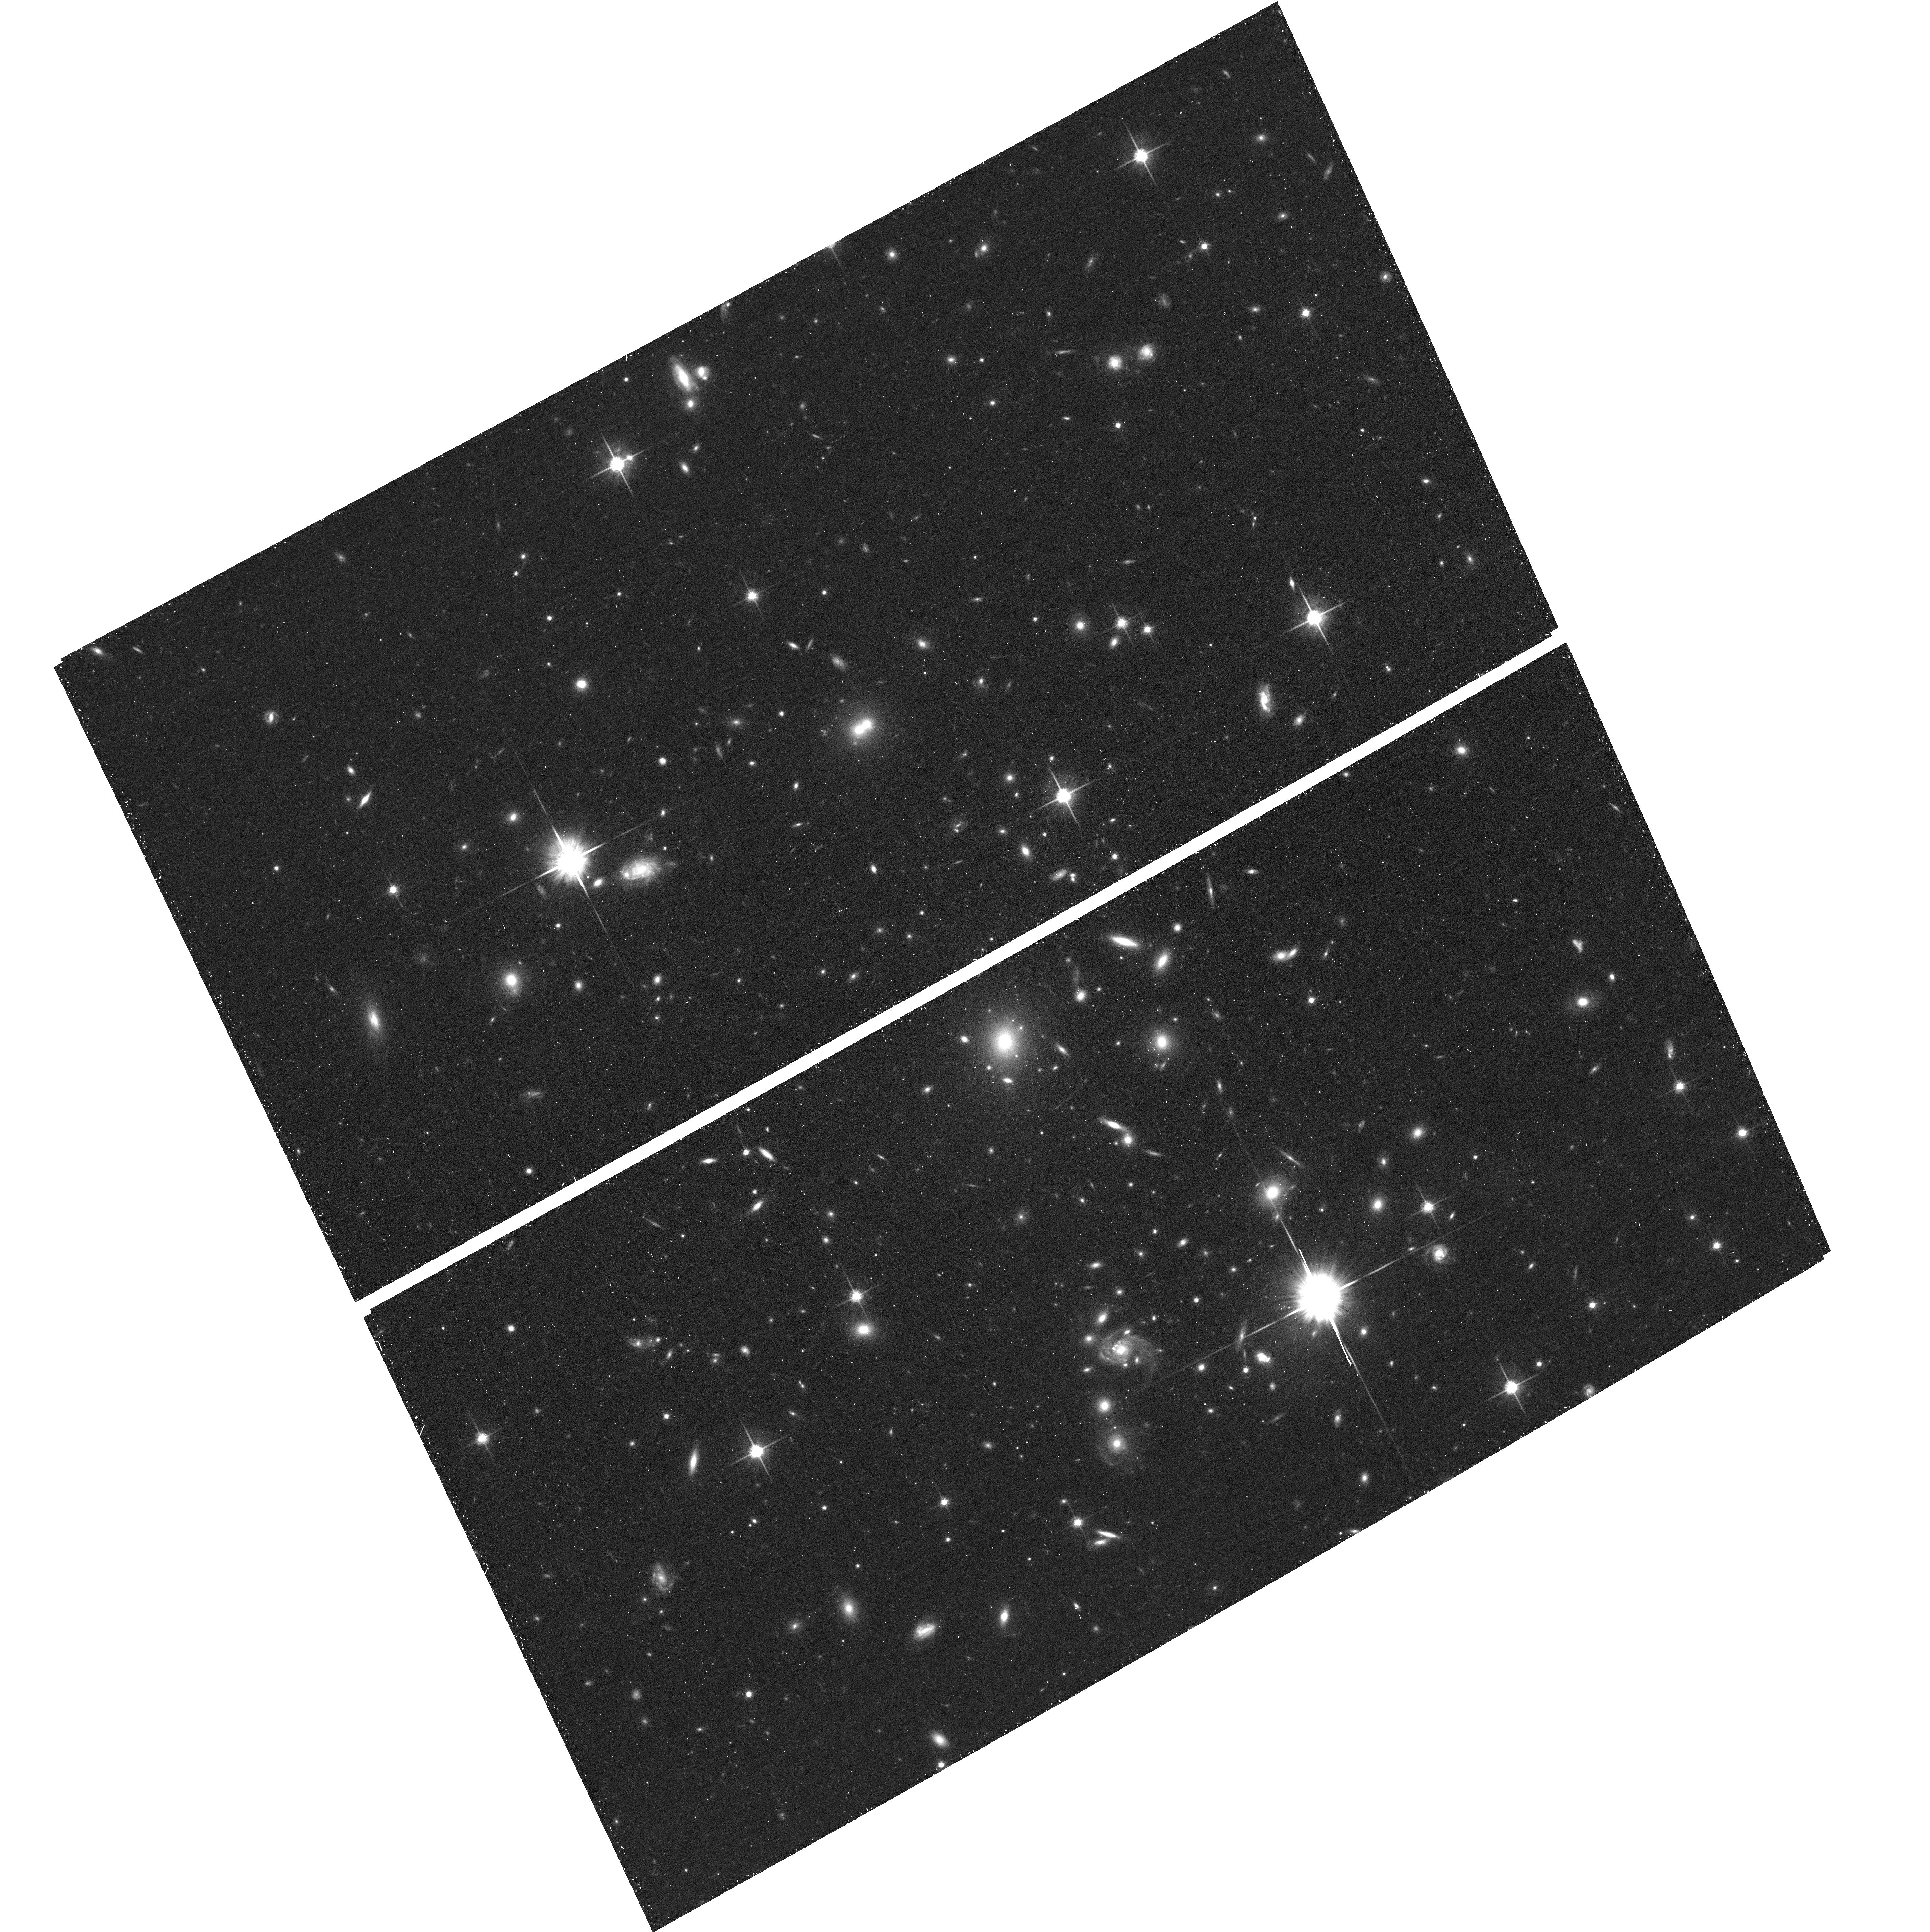
Target: MACS1720+3536. Instrument: ACS/WFC. Filter: F814W. Exposure: 16 min. Observation ID: hst_12455_a3_acs_wfc_f814w_jbsya3

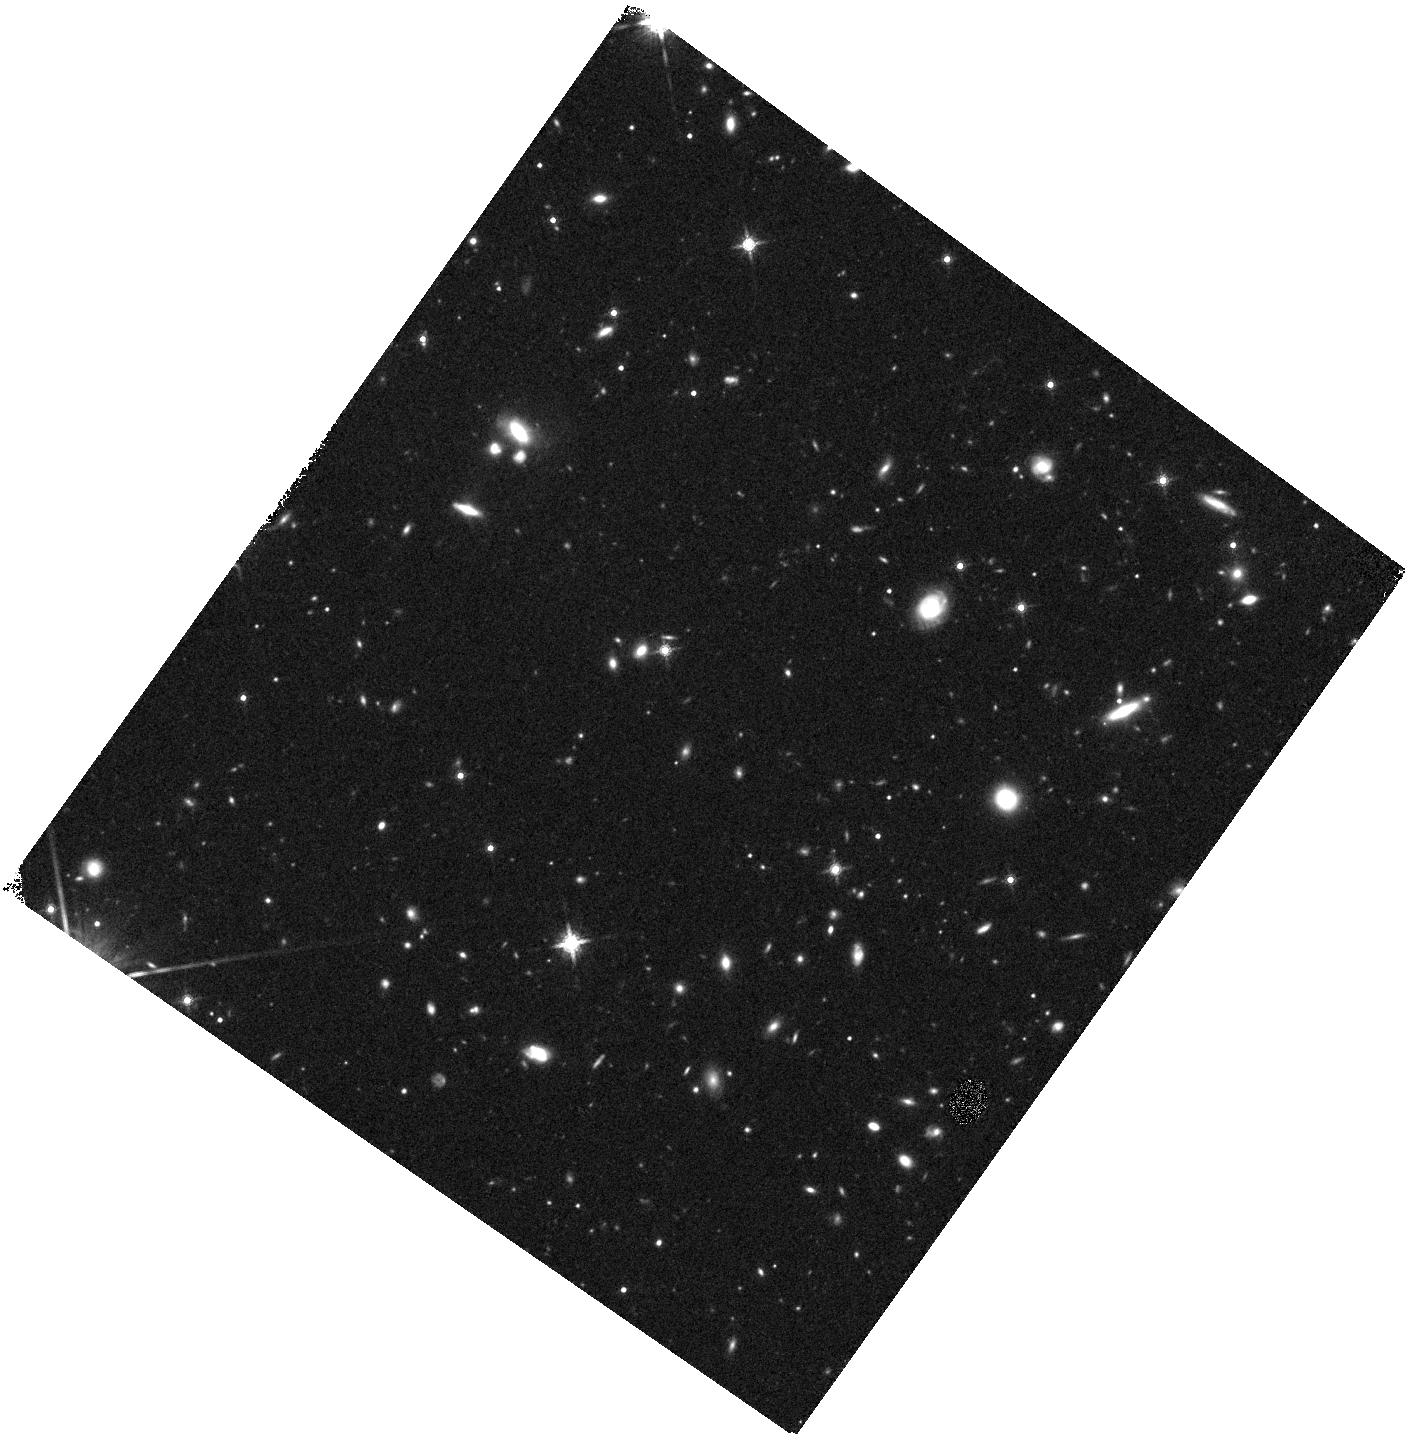
Target: MACS1720-WFC3PAR1. Instrument: WFC3/IR. Filter: F160W. Exposure: 20 min. Observation ID: hst_12455_aa_wfc3_ir_f160w_ibsyaa

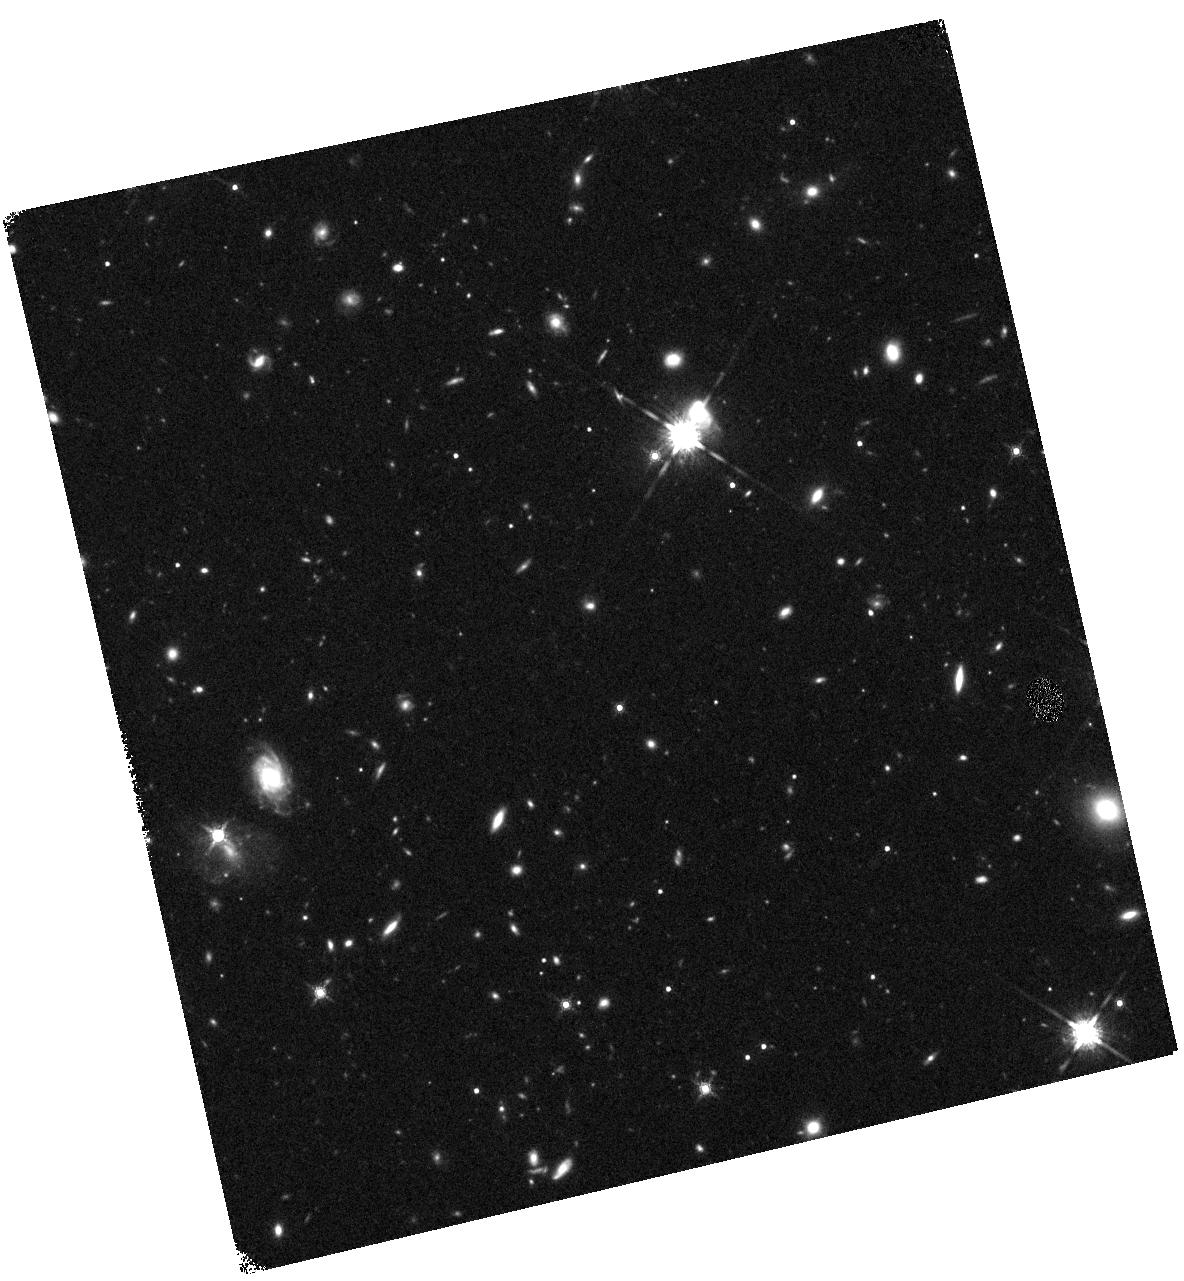
Target: MACS1720-WFC3PAR2. Instrument: WFC3/IR. Filter: F160W. Exposure: 20 min. Observation ID: hst_12455_b7_wfc3_ir_f160w_ibsyb7

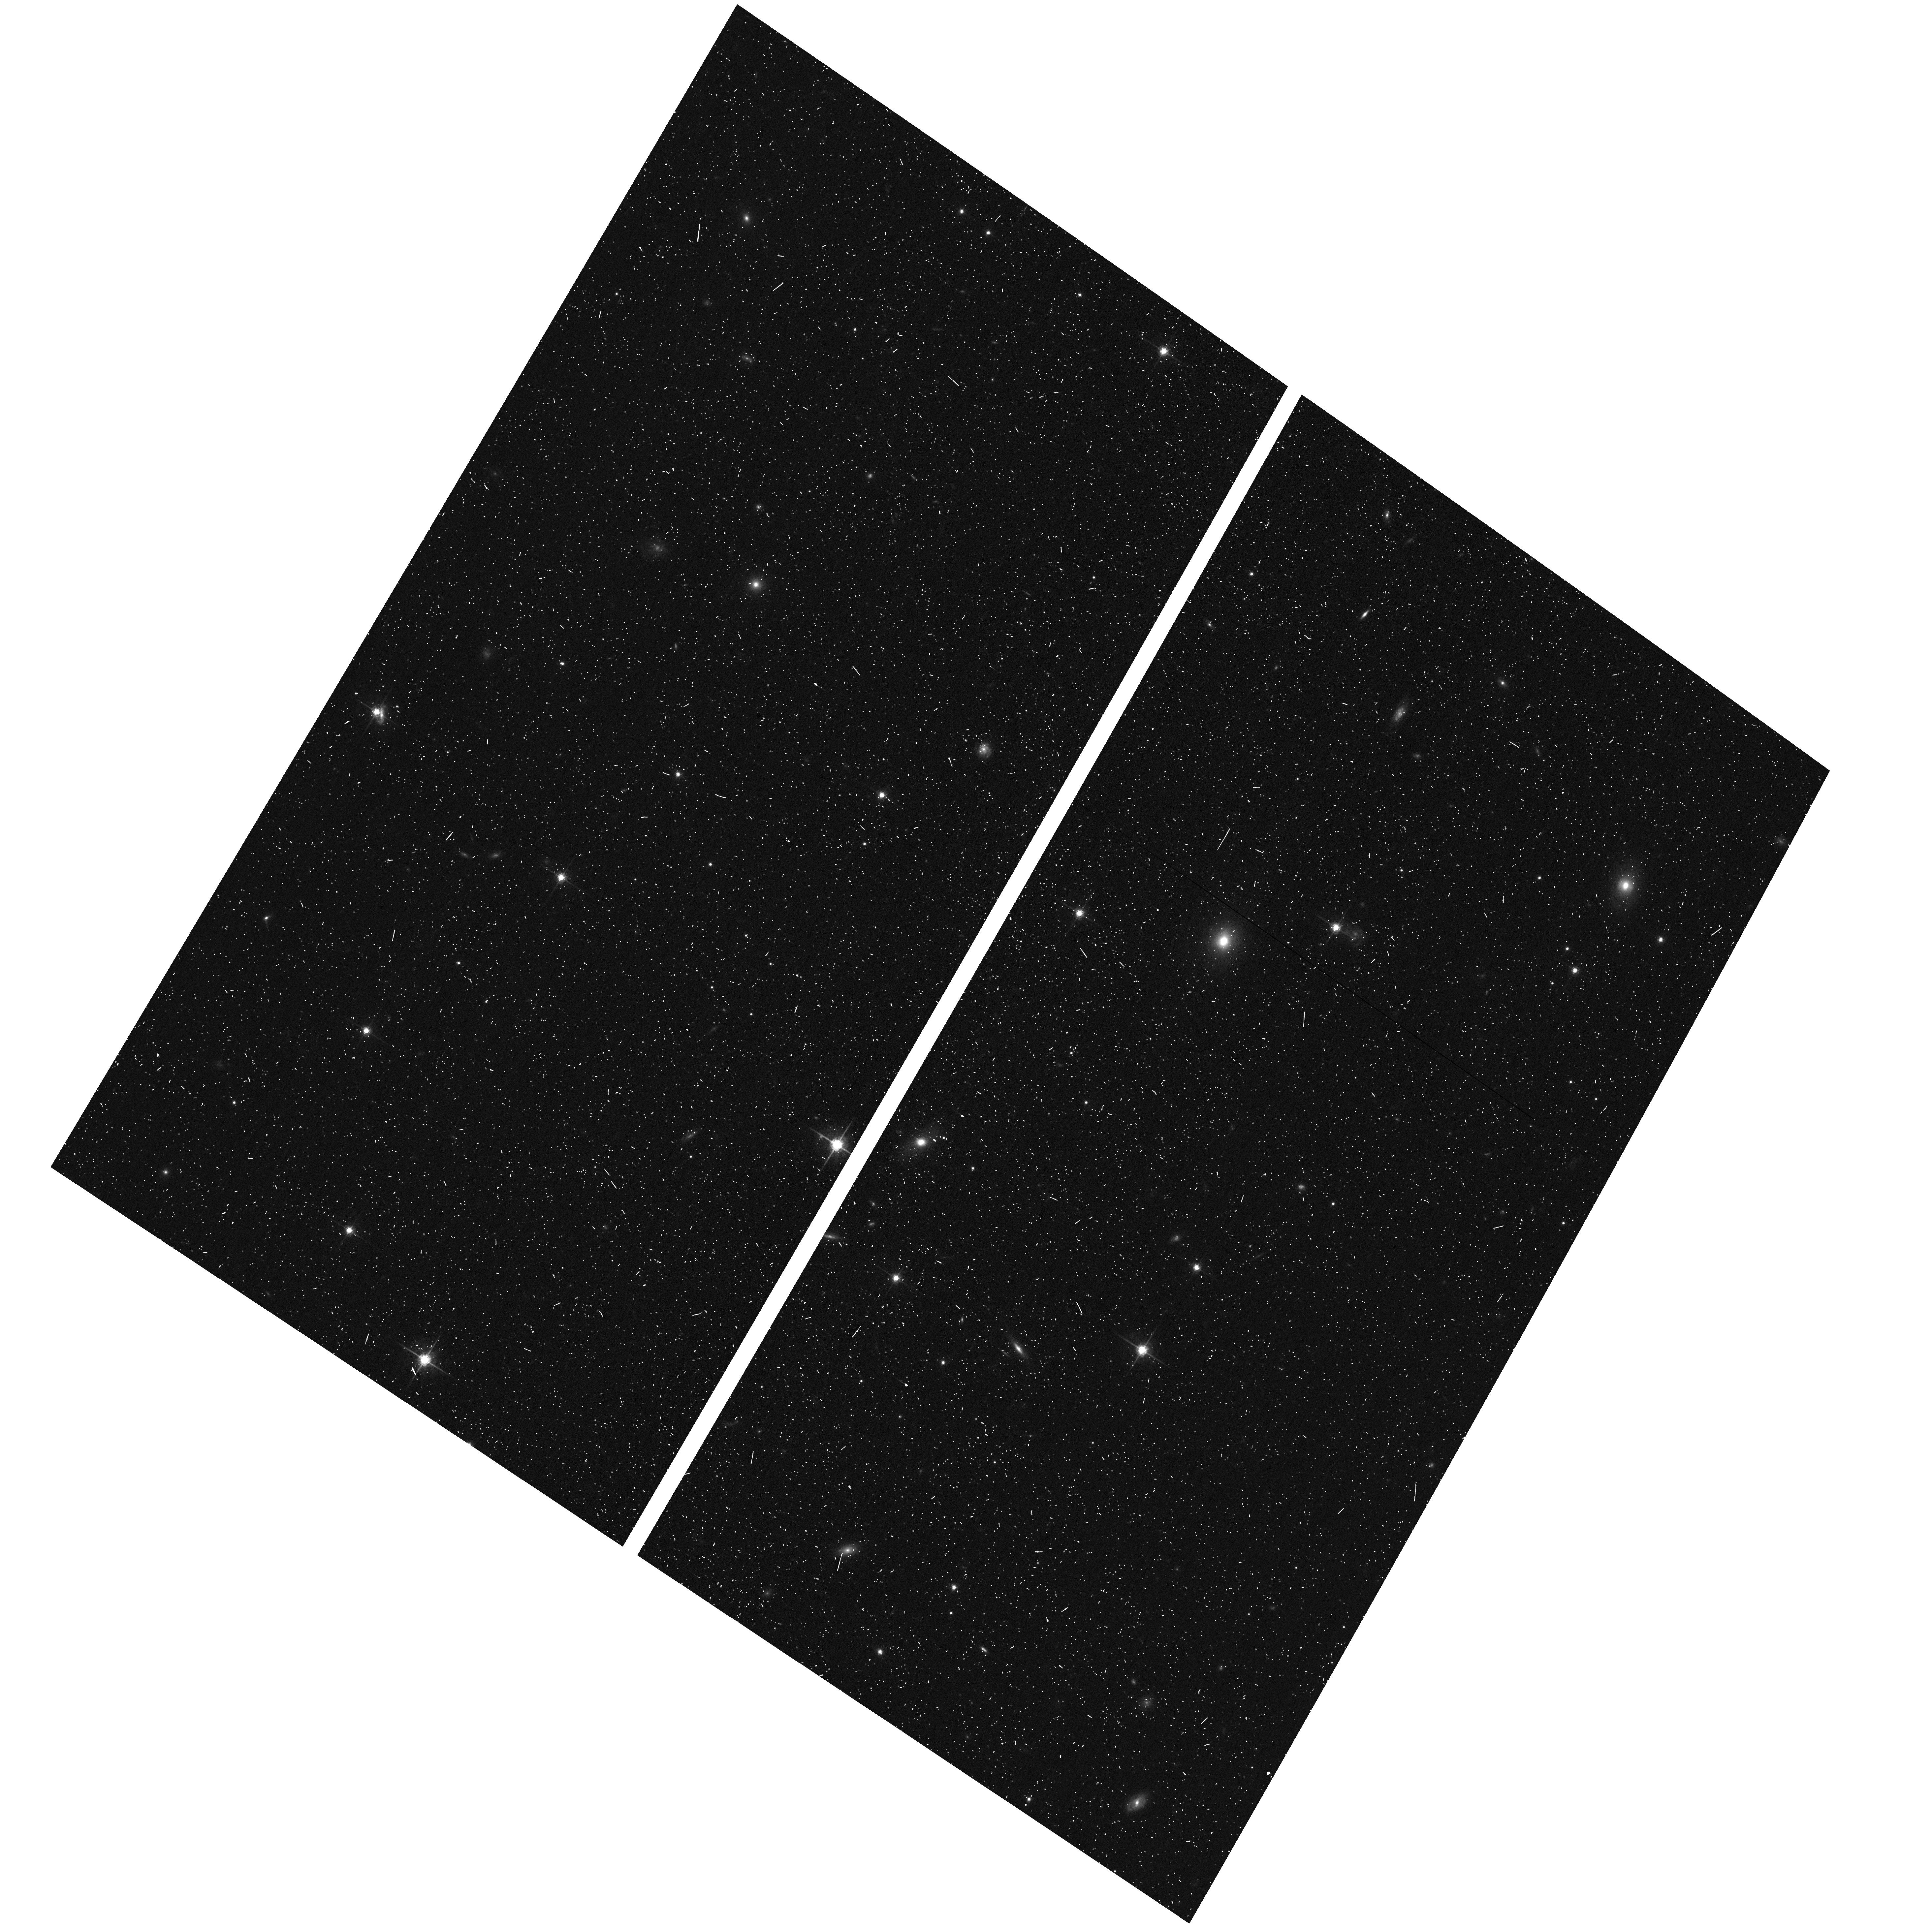
Target: MACS1720-ACSPAR2. Instrument: ACS/WFC. Filter: F775W. Exposure: 7 min. Observation ID: hst_12455_b8_acs_wfc_f775w_jbsyb8

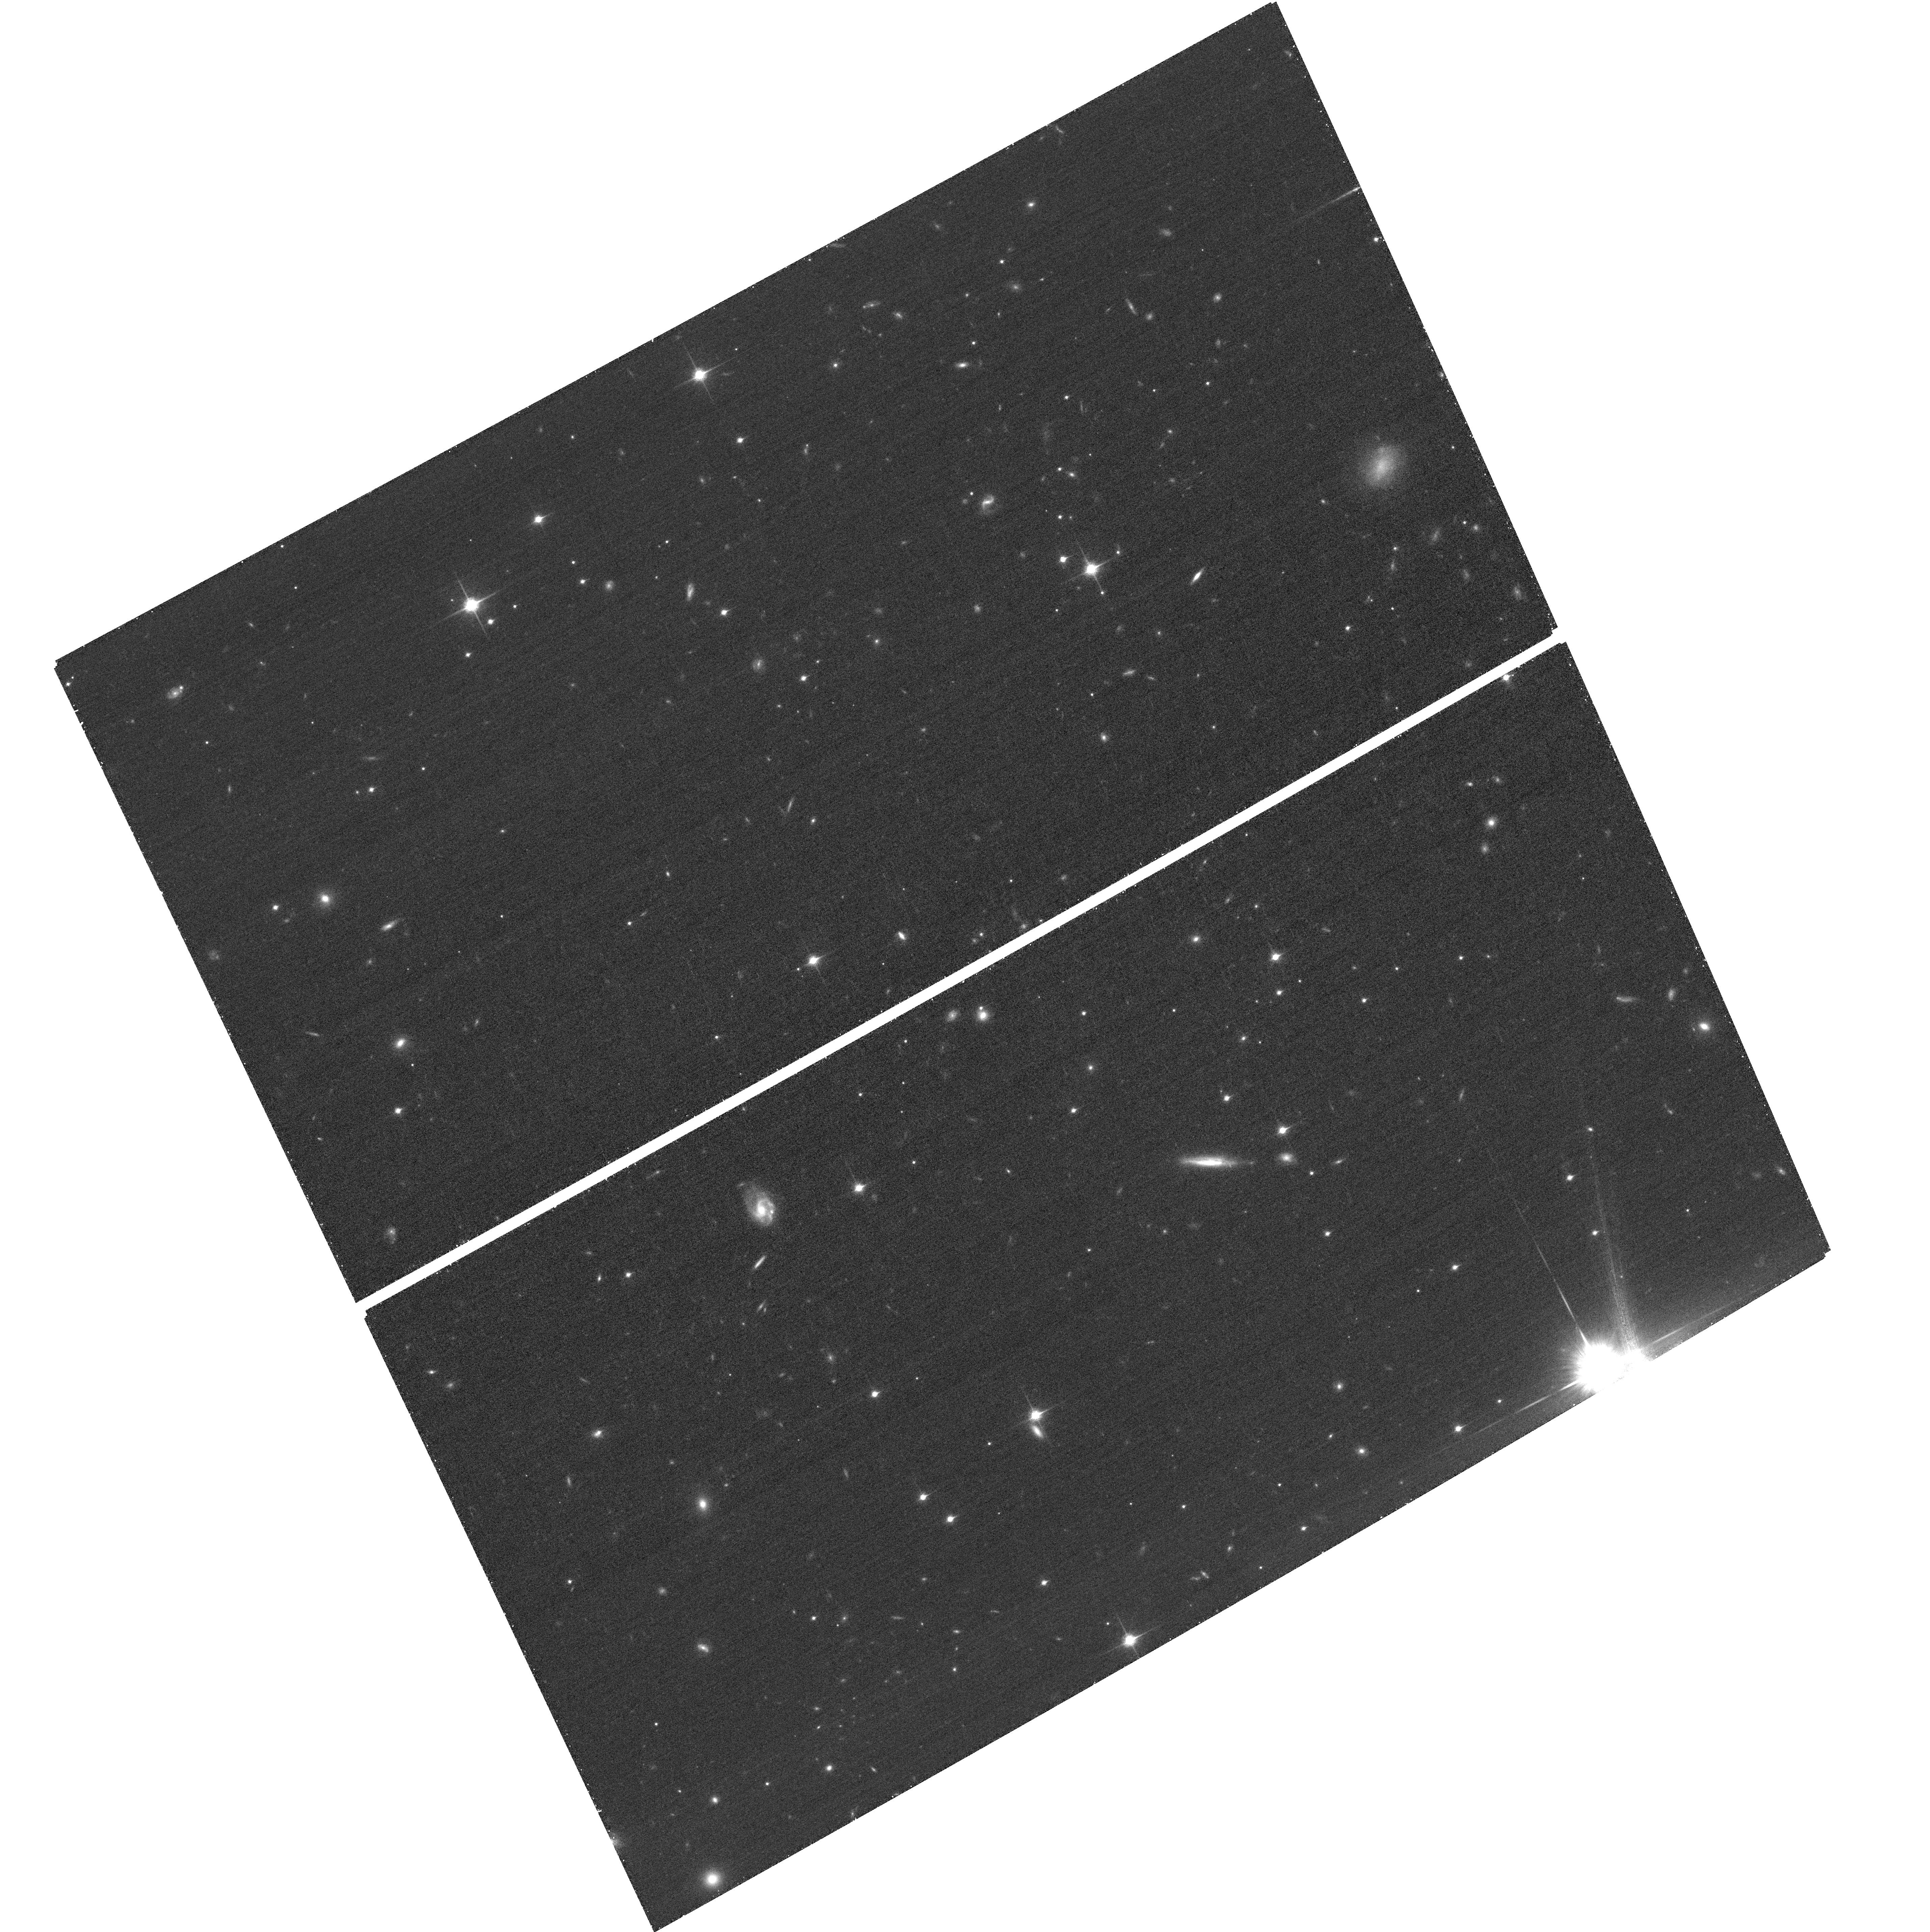
Target: MACS1720-ACSPAR1. Instrument: ACS/WFC. Filter: F850LP. Exposure: 25 min. Observation ID: hst_12455_a4_acs_wfc_f850lp_jbsya4

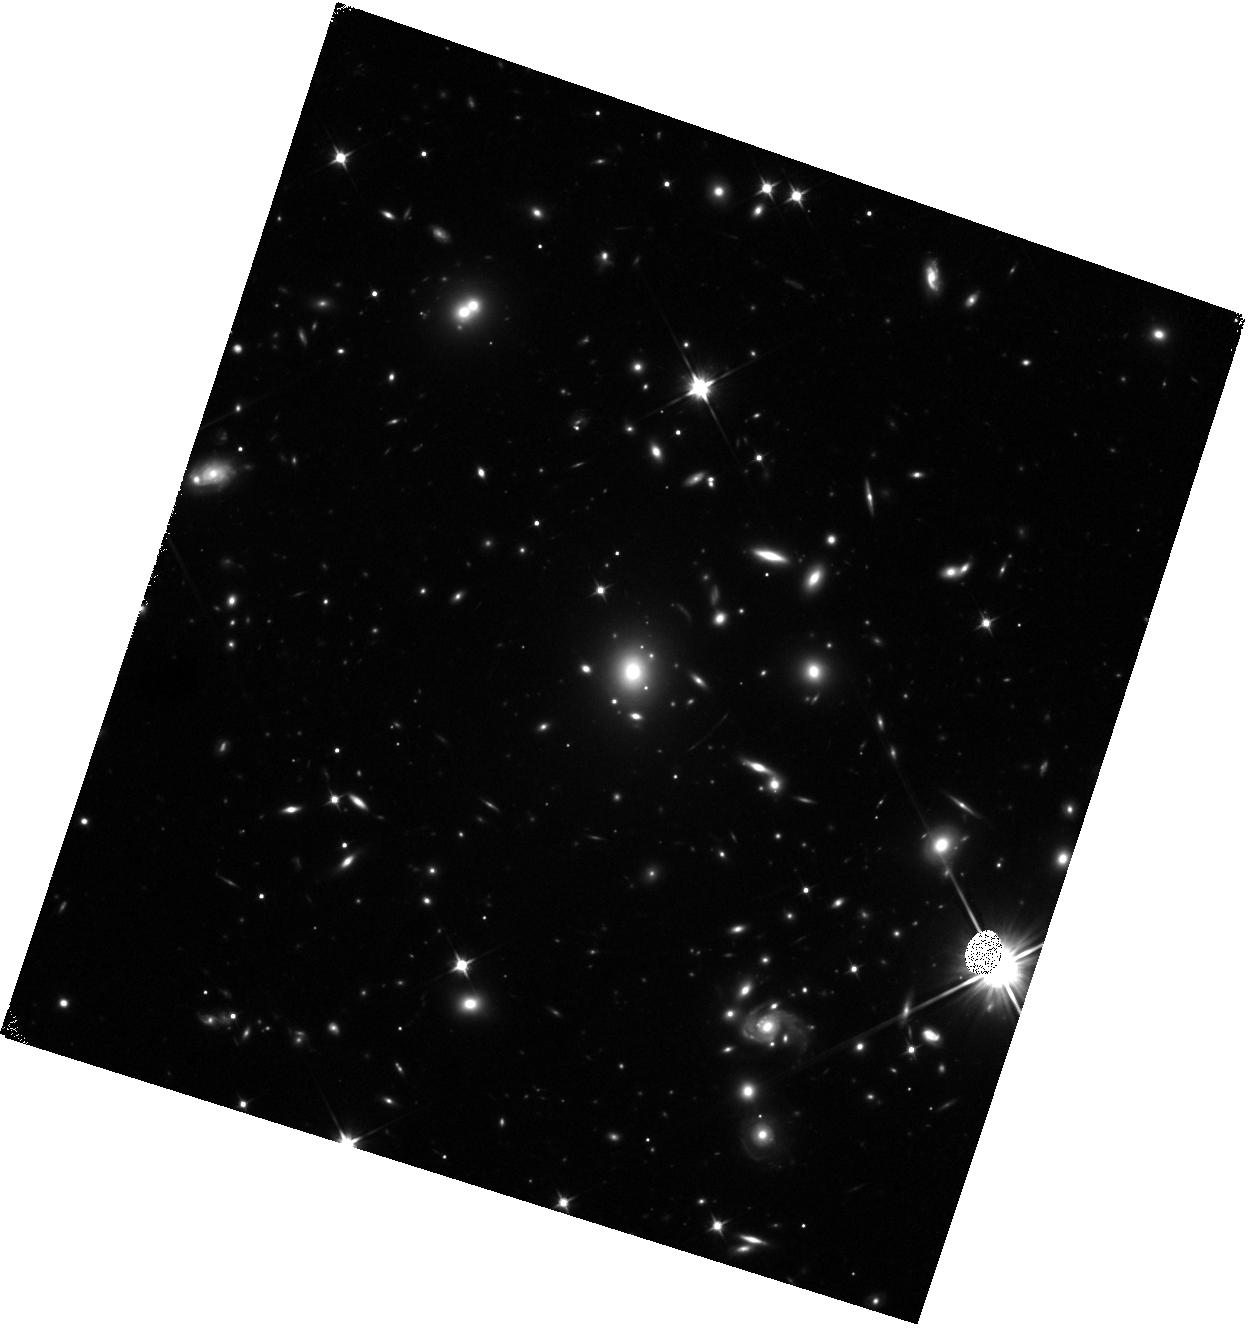
Target: MACS1720+3536. Instrument: WFC3/IR. Filter: F110W. Exposure: 23 min. Observation ID: hst_12455_a2_wfc3_ir_f110w_ibsya2

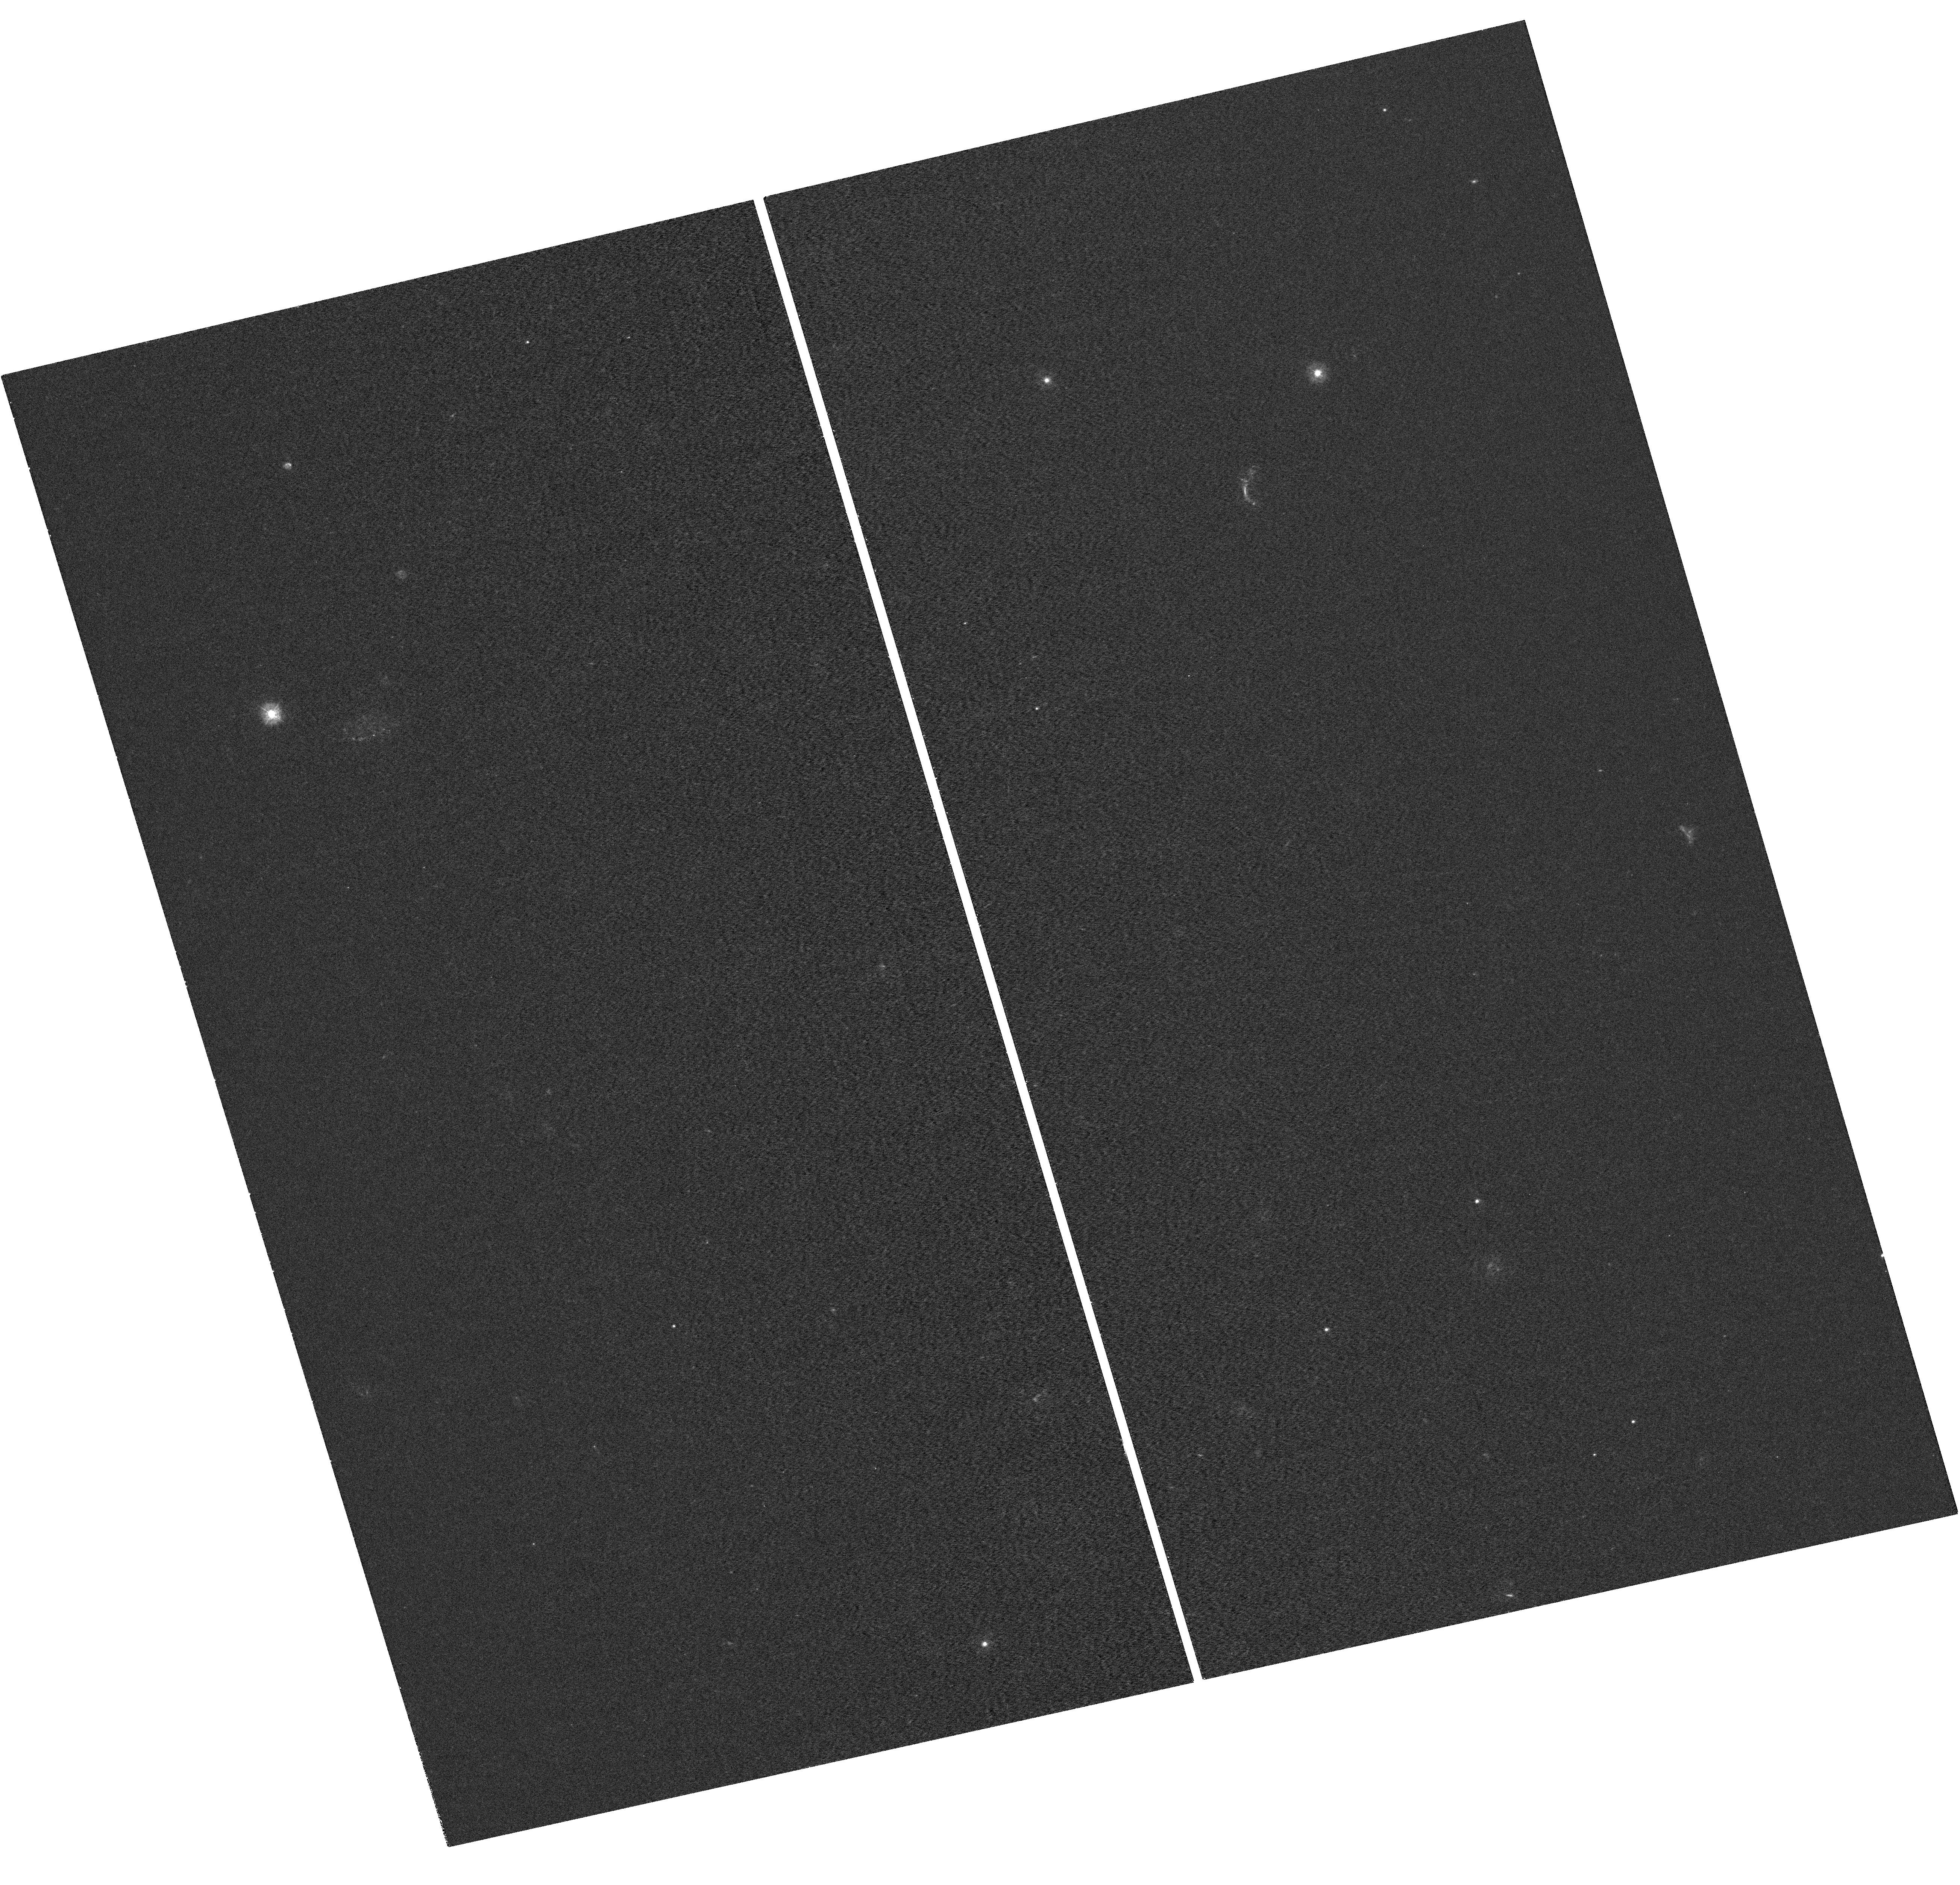
Target: MACS1720+3536. Instrument: WFC3/UVIS. Filter: F275W. Exposure: 1 h. Observation ID: hst_12455_b3_wfc3_uvis_f275w_ibsyb3

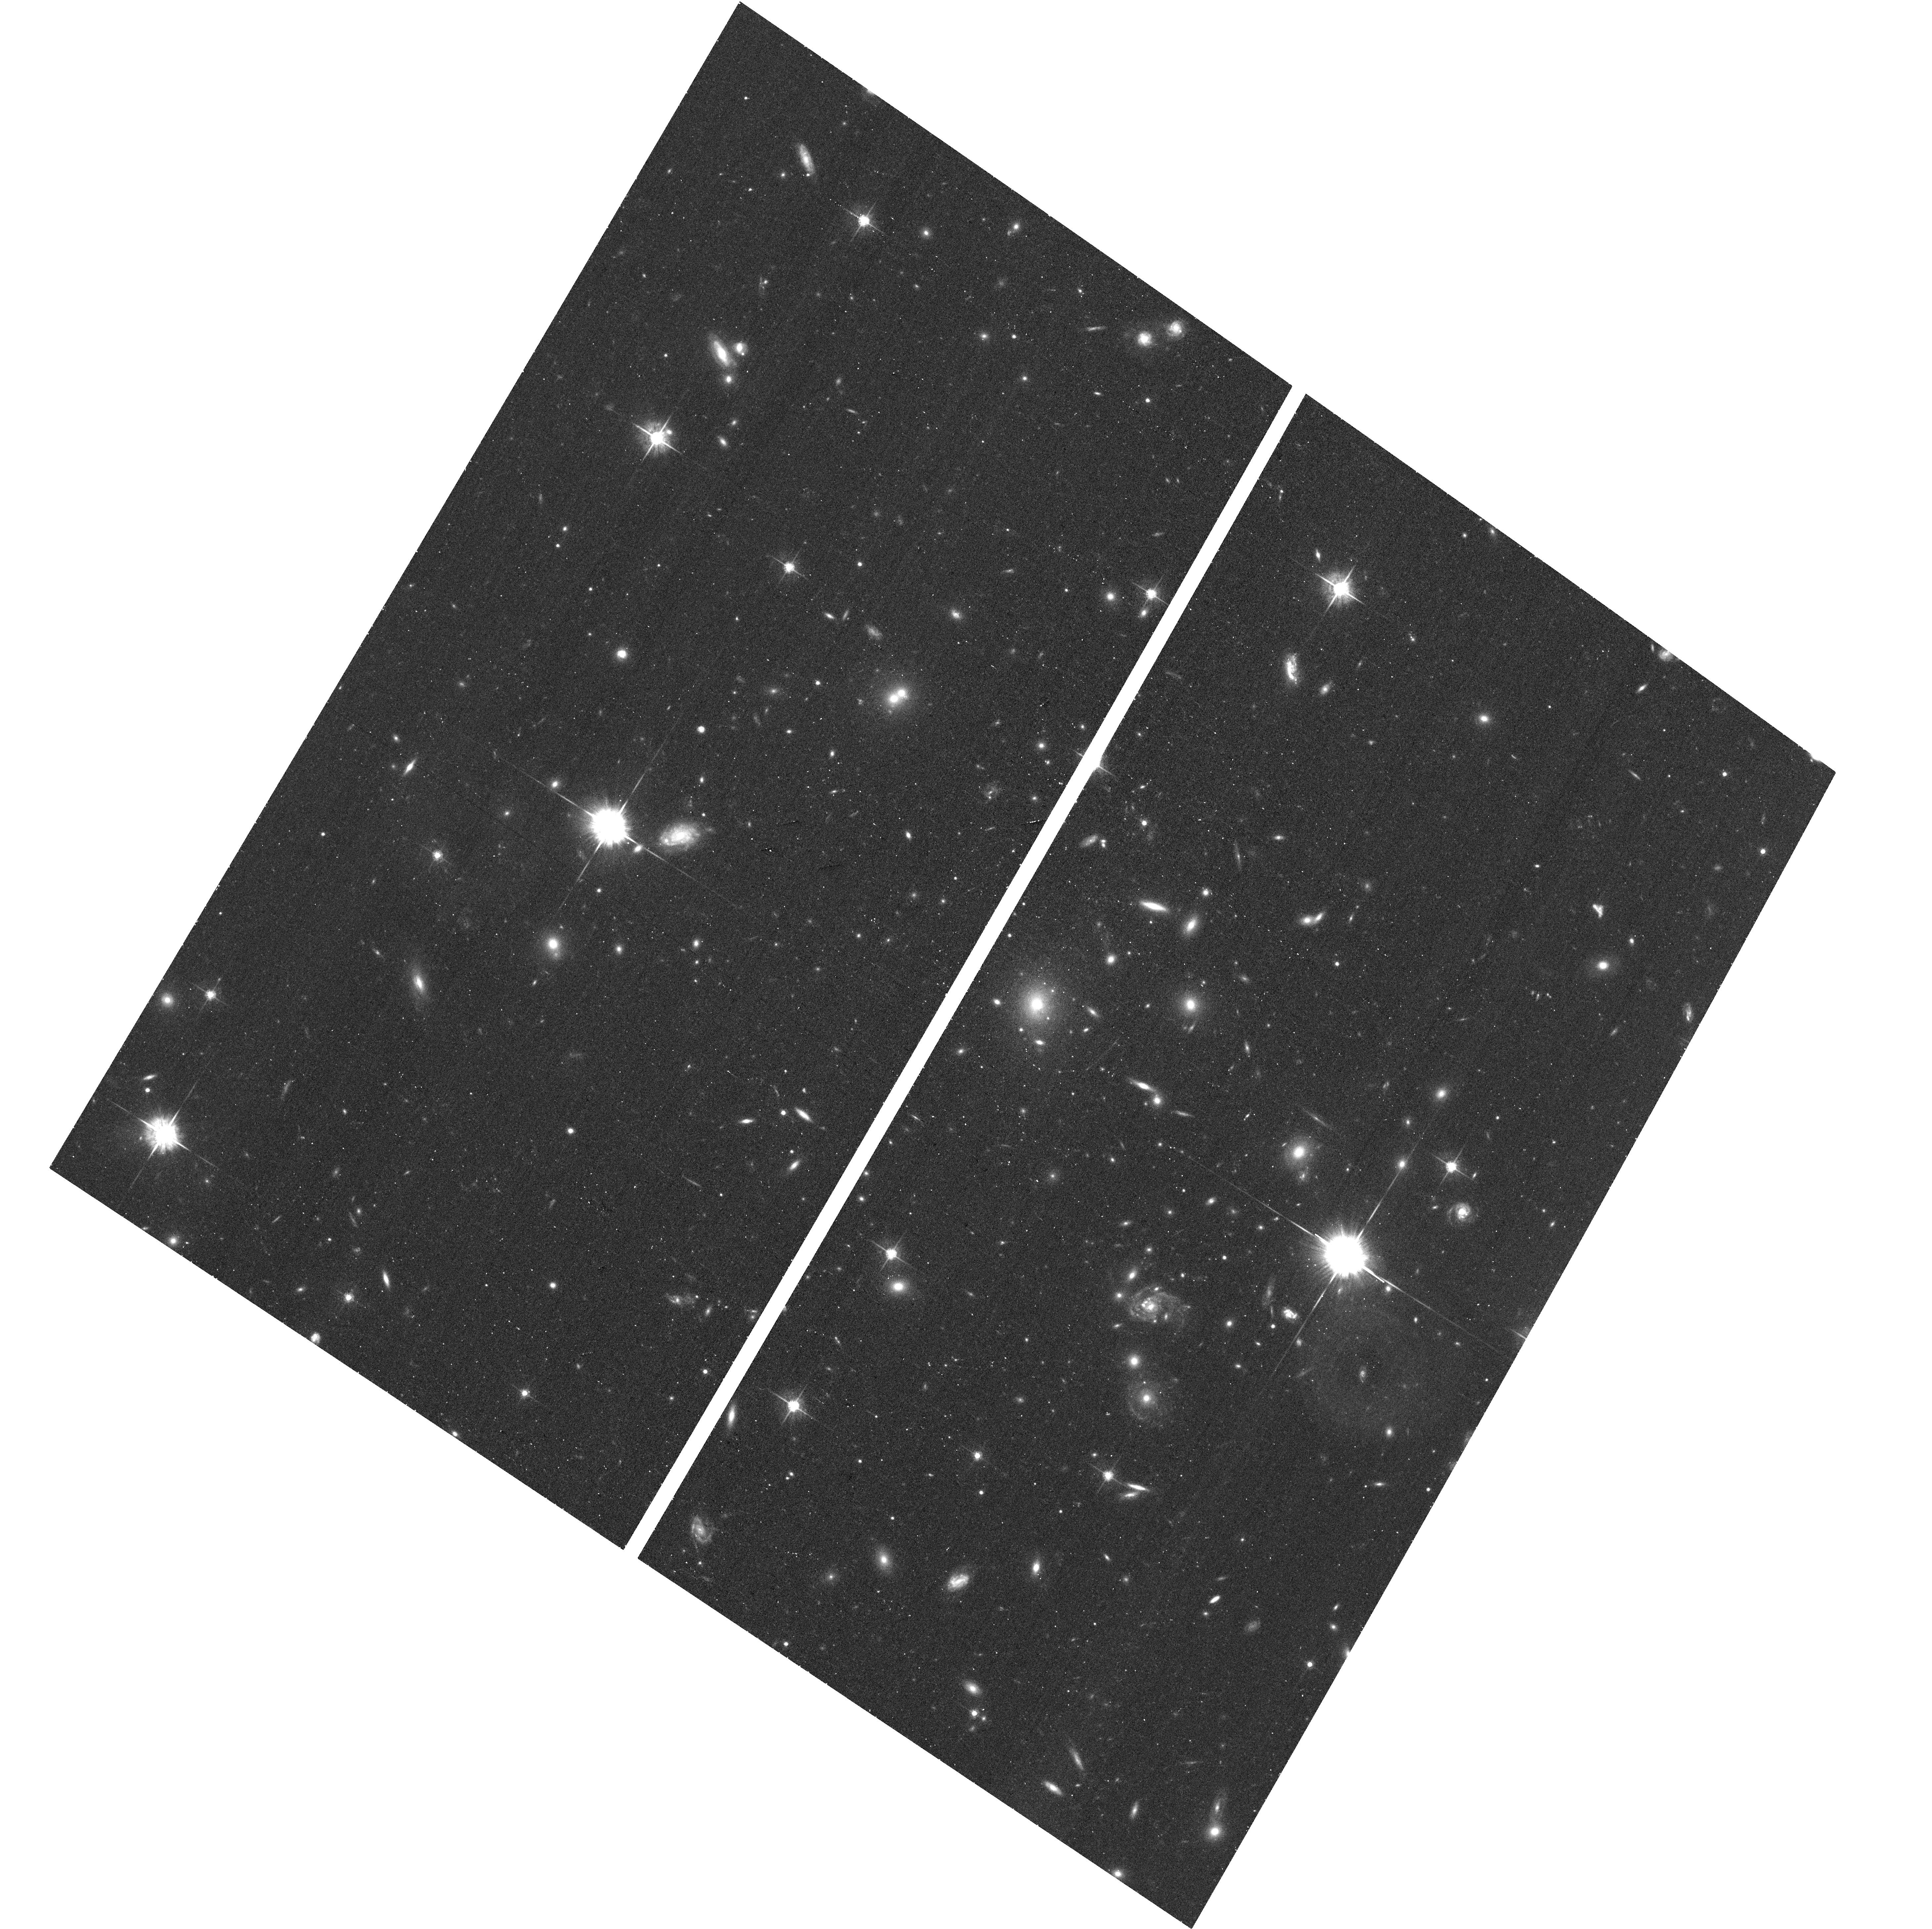
Target: MACS1720+3536. Instrument: ACS/WFC. Filter: F625W. Exposure: 17 min. Observation ID: hst_12455_b0_acs_wfc_f625w_jbsyb0

Through a Lens, Darkly - New Constraints on the Fundamental Components of the Cosmos (PI: Postman, Marc)

As the most massive objects in the universe, galaxy clusters represent important signposts in our story of structure evolution, and are the ultimate telescopic lenses, placing gravitationally lensed galaxies from the earliest epochs in comfortable reach for careful study. We take full advantage of the refurbished ACS and WFC3 cameras to deliver deep 14-filter images of 25 carefully chosen clusters. These will enable us to address timely and substantive questions about dark matter, dark energy, and galaxy evolution well beyond z=7. These X-ray clusters are chosen to be free of lensing bias and to span a wide range of redshift and mass. By combining strong and weak lensing, we will obtain the definitive mass profile of relaxed clusters to confront the distinctive prediction of the standard LambdaCDM model. Detailed maps of internal structure will be enabled by ~1, 000 new multiply-imaged lensed sources to AB=26, all with precise (2% x (1+z)) photometric redshift measurements, thanks to WFC3's UV and IR coverage. A supernovae search in parallel (with low magnification uncertainties) will extend the Hubble diagram of SN1a to z>1.5, testing the constancy of dark energy with time and probing progenitor evolution. Our homogeneous panchromatic deep imaging of this cluster sample will constitute a vast legacy archive for studies of the formation and evolution of structure.